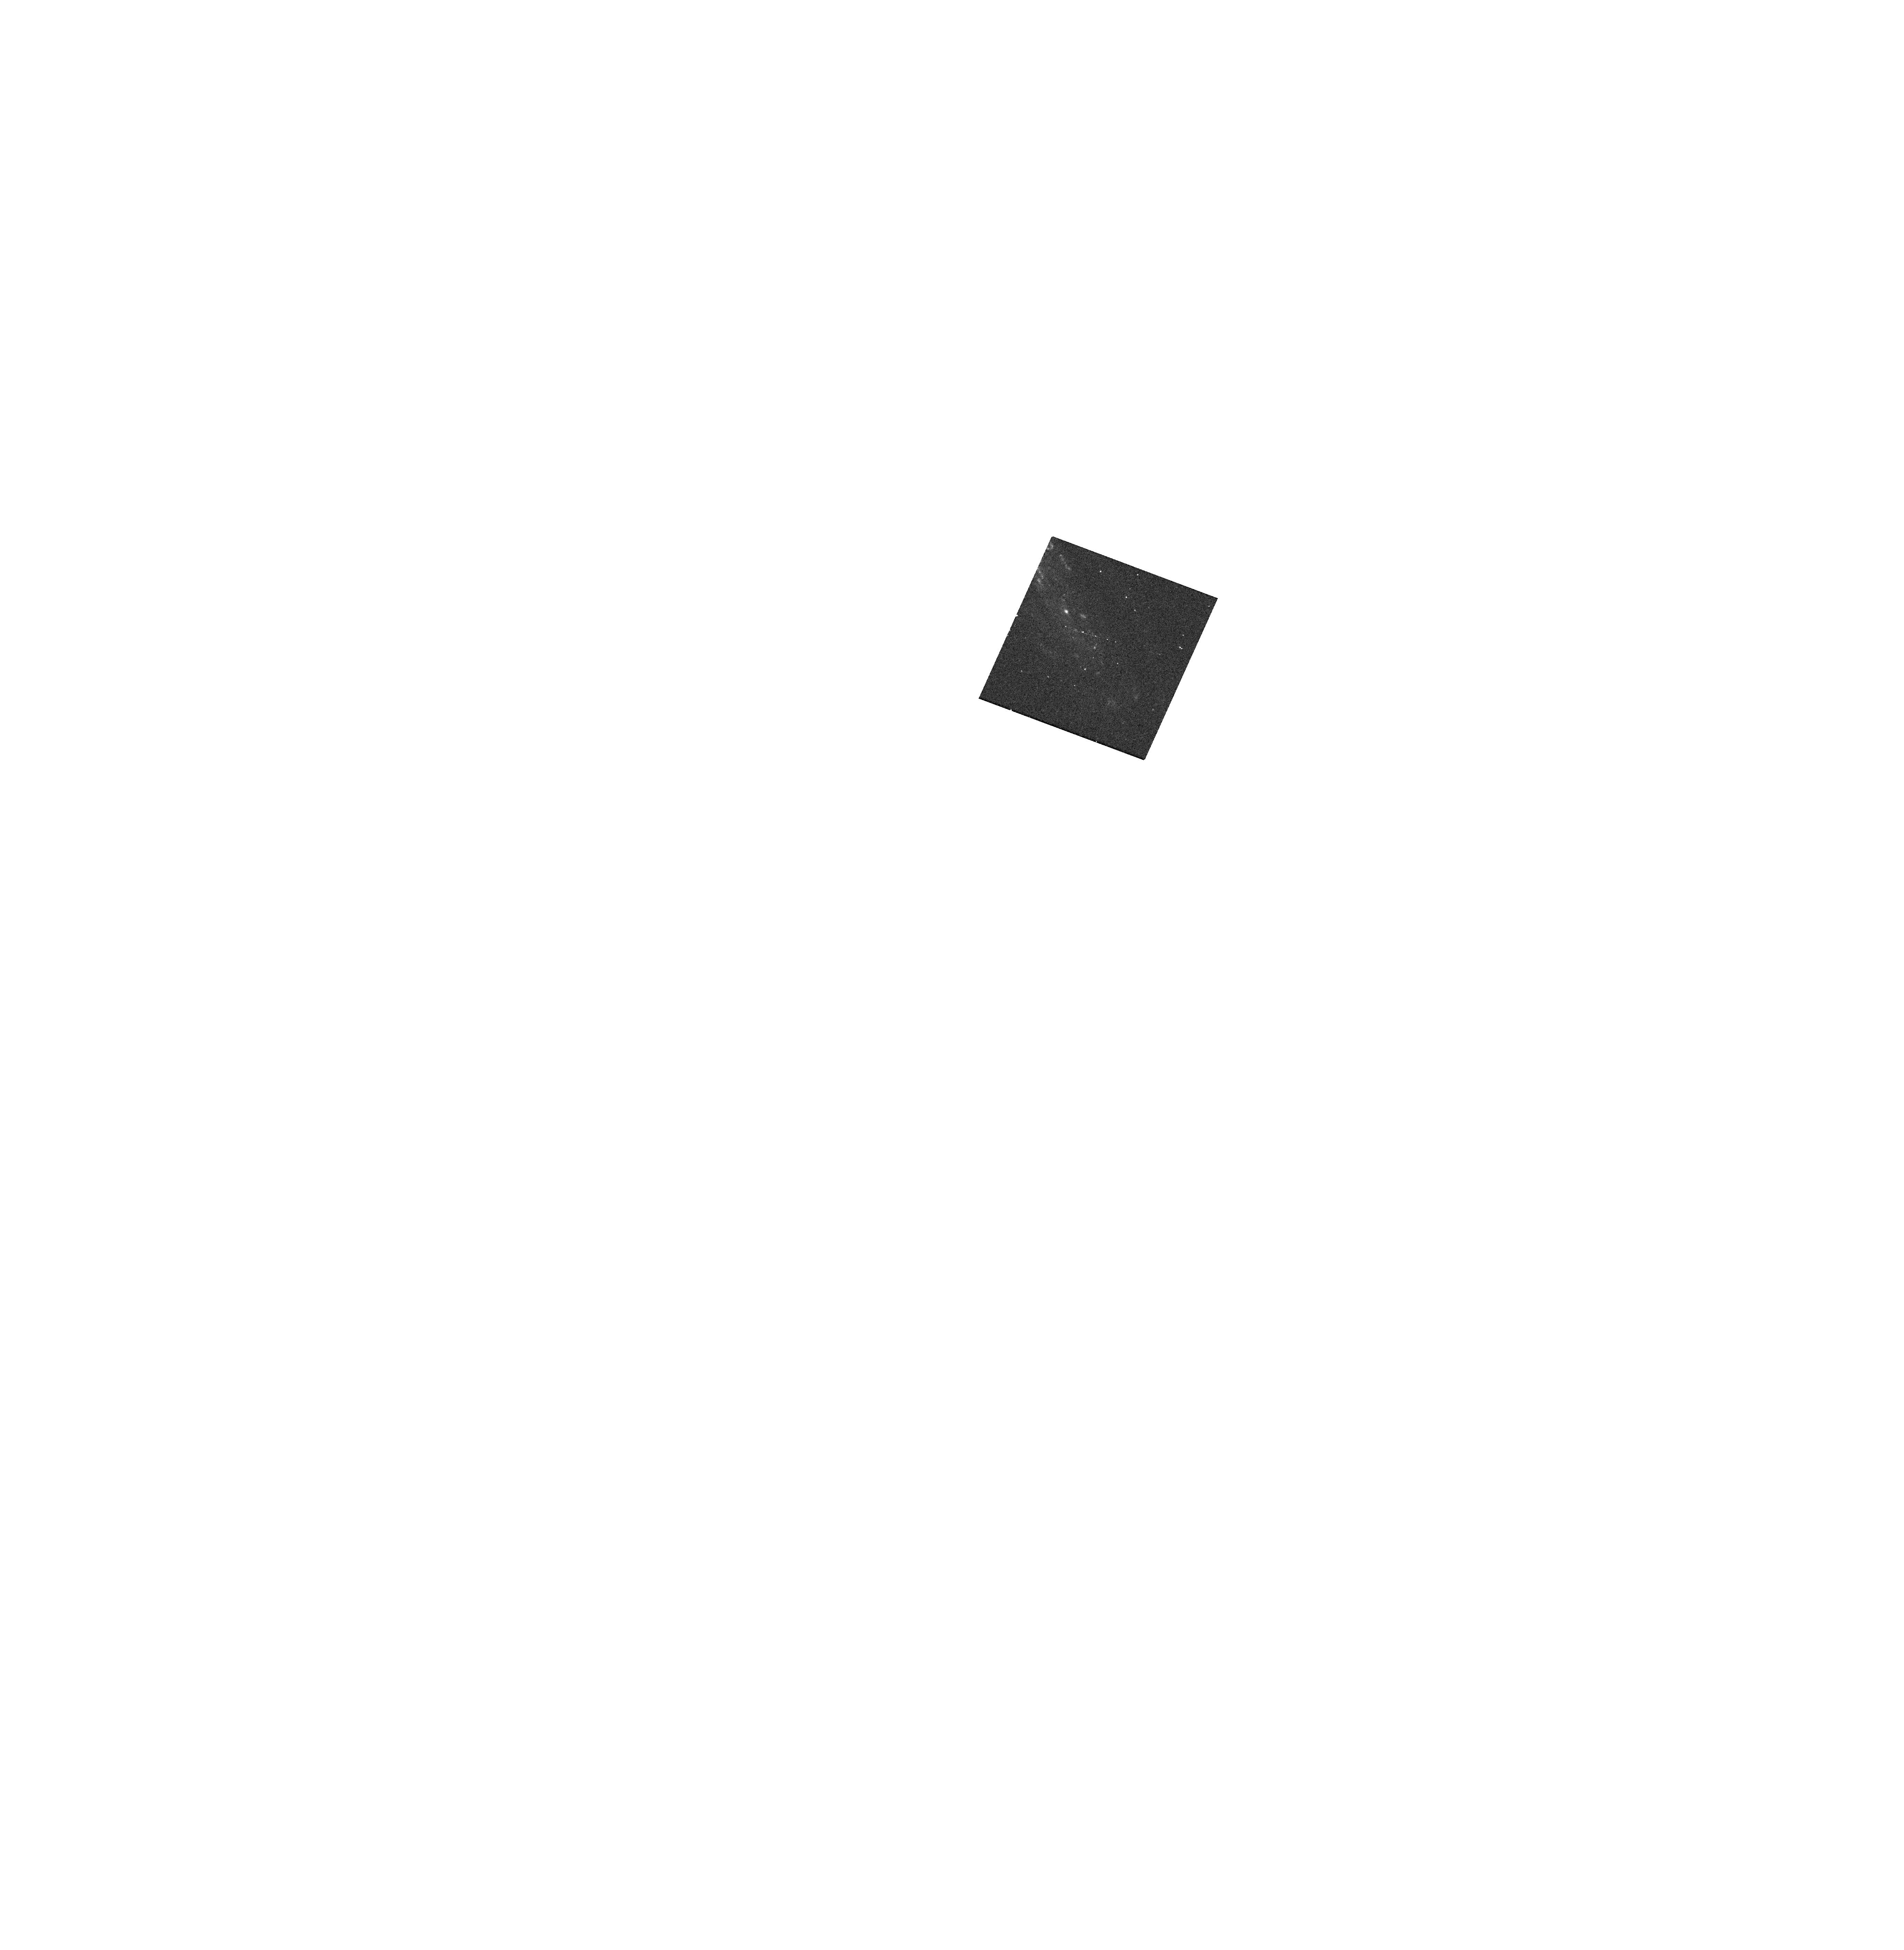
Target: SN2022ADCF
Instrument: WFC3/UVIS
Filter: F300X
Exposure: 12 min
Observation ID: hst_17410_16_wfc3_uvis_f300x_ifa316

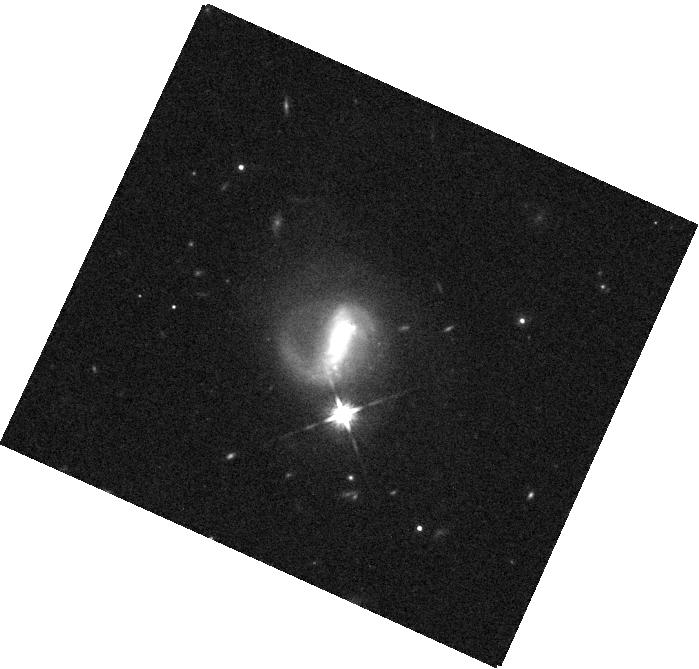
Target: SN2023ALF
Instrument: WFC3/IR
Filter: F140W
Exposure: 2 min
Observation ID: hst_17410_30_wfc3_ir_f140w_ifa330

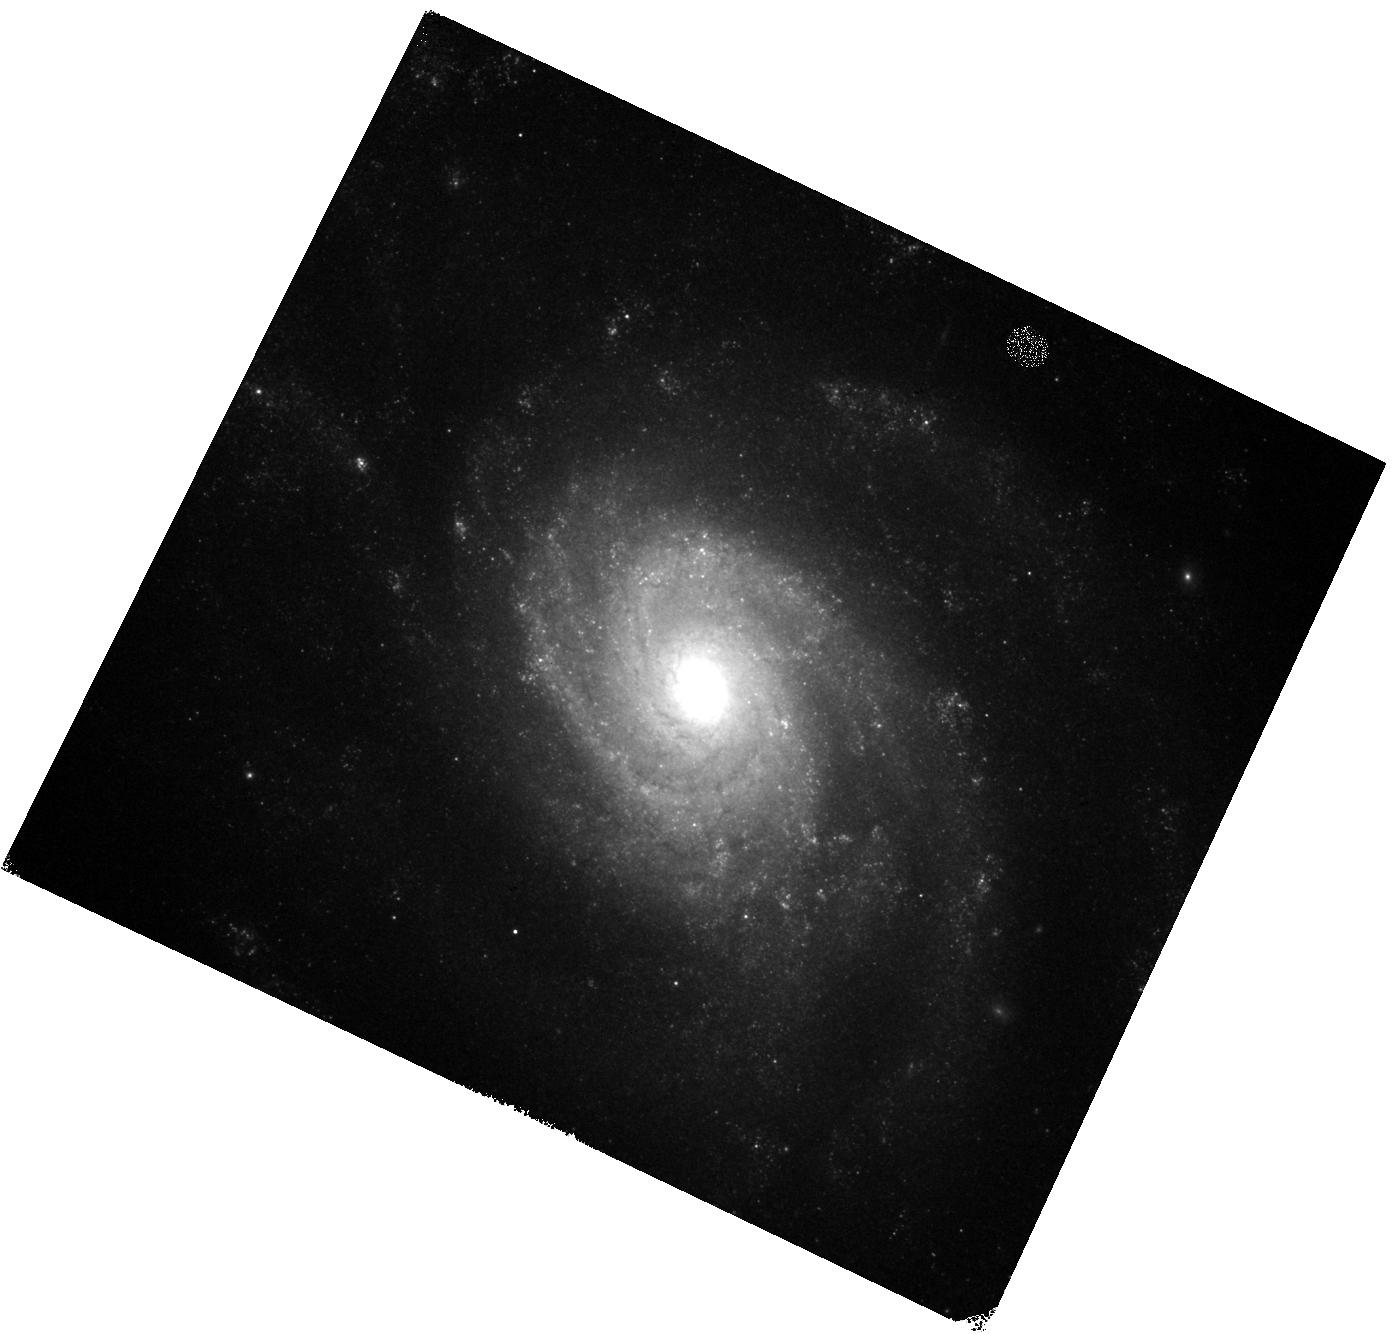
Target: SN2022ZUT
Instrument: WFC3/IR
Filter: F125W
Exposure: 2 min
Observation ID: hst_17410_97_wfc3_ir_f125w_ifa397

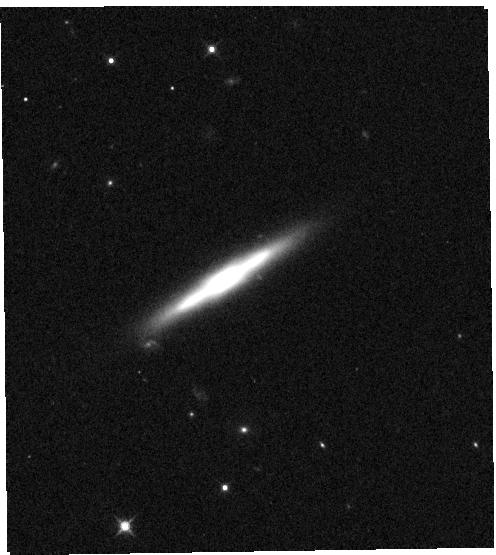
Target: SN2023DAY
Instrument: WFC3/IR
Filter: F125W
Exposure: 1 min
Observation ID: hst_17410_33_wfc3_ir_f125w_ifa333

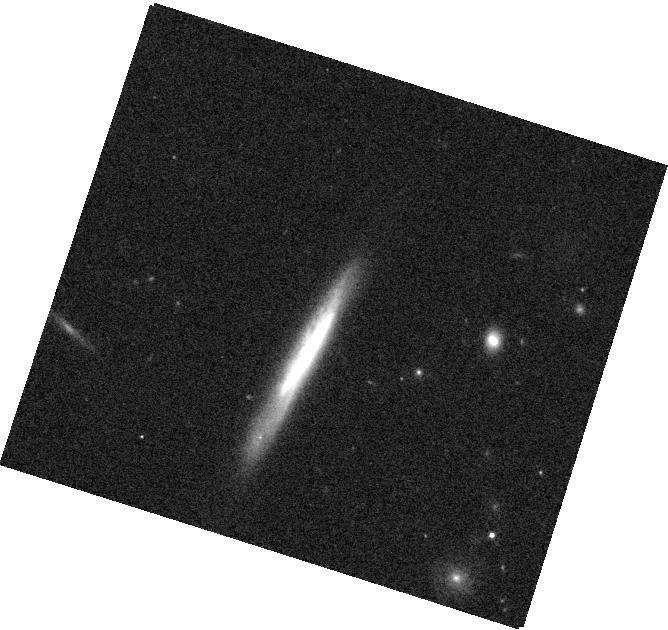
Target: SN2023GUY
Instrument: WFC3/IR
Filter: F125W
Exposure: 1 min
Observation ID: hst_17410_46_wfc3_ir_f125w_ifa346

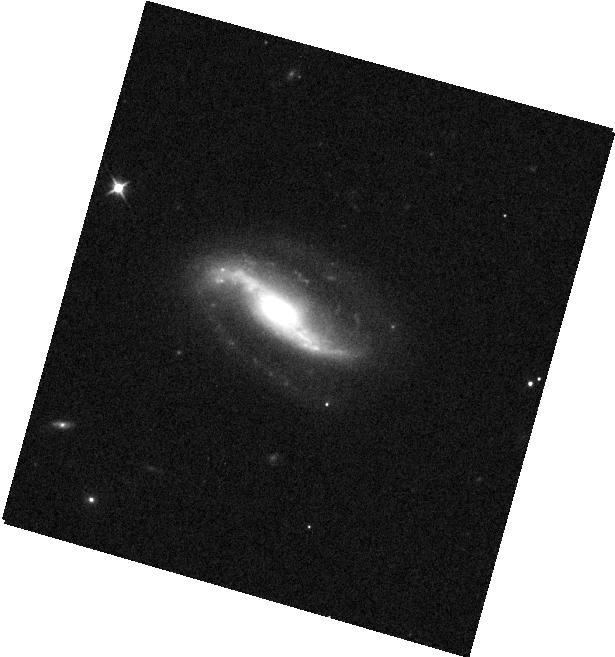
Target: SN2023VER
Instrument: WFC3/IR
Filter: F105W
Exposure: 1 min
Observation ID: hst_17410_85_wfc3_ir_f105w_ifa385

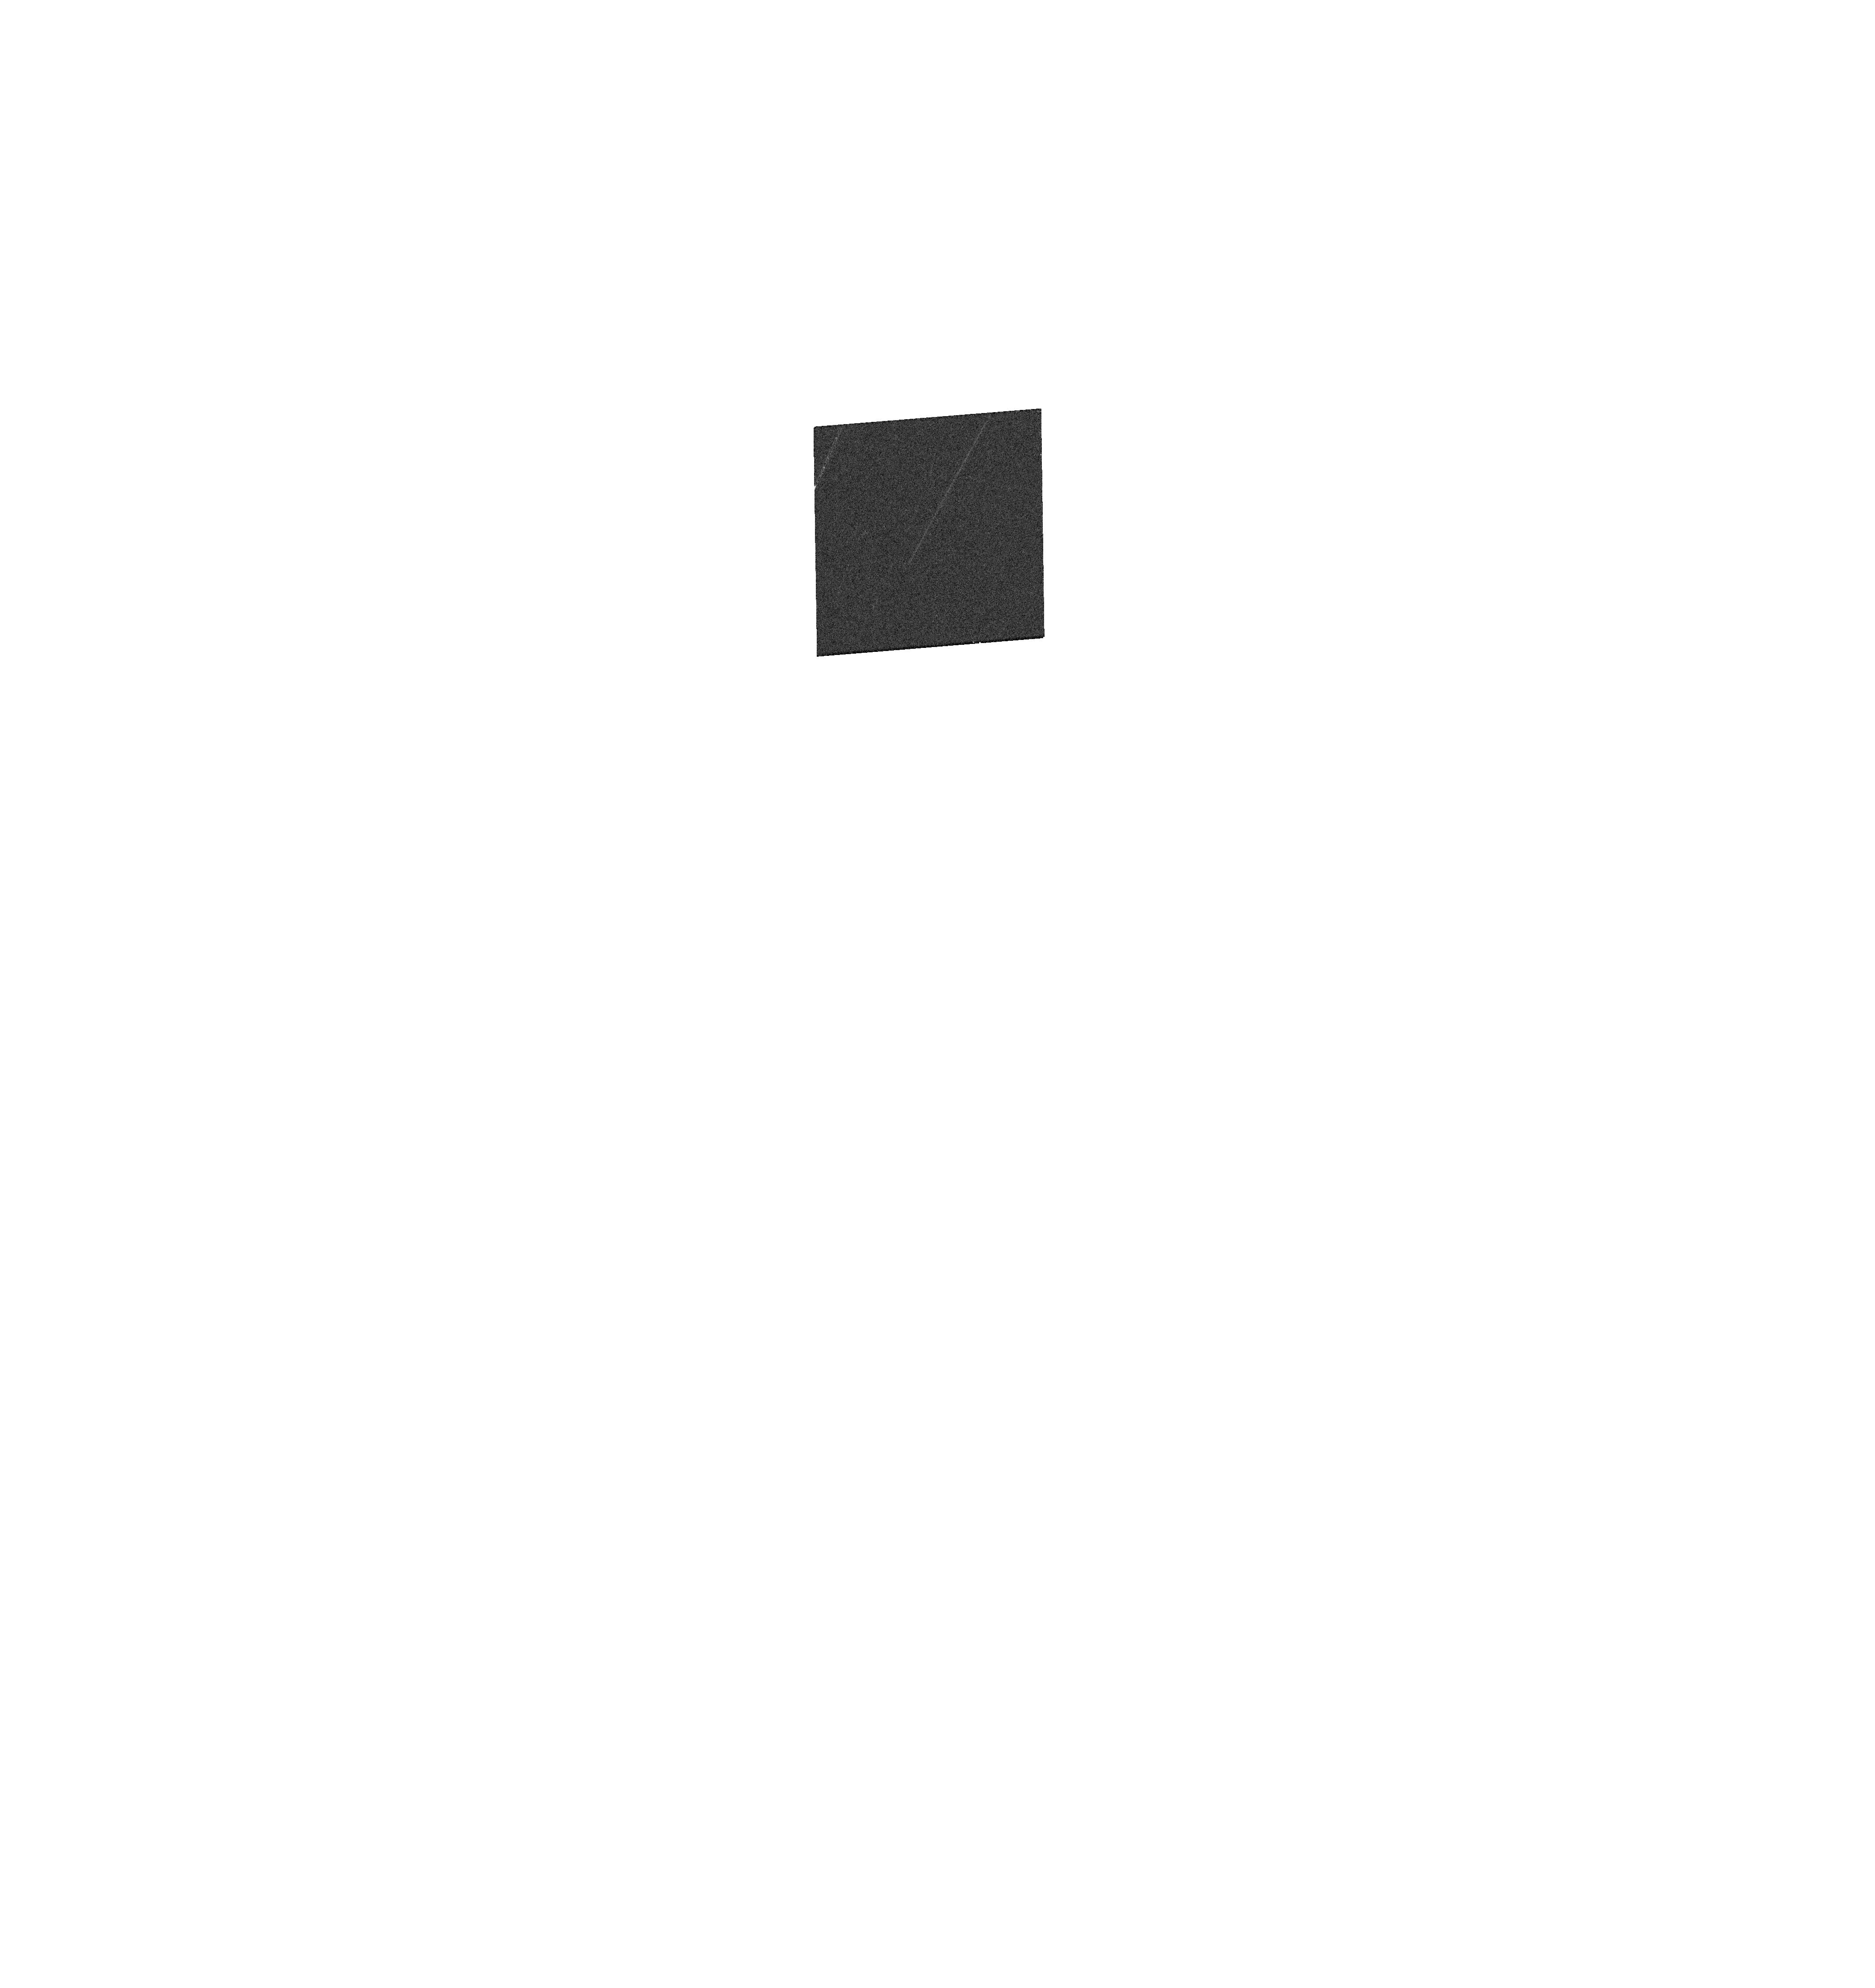
Target: SN2022AEFD
Instrument: WFC3/UVIS
Filter: F555W
Exposure: 1 min
Observation ID: hst_17410_25_wfc3_uvis_f555w_ifa325

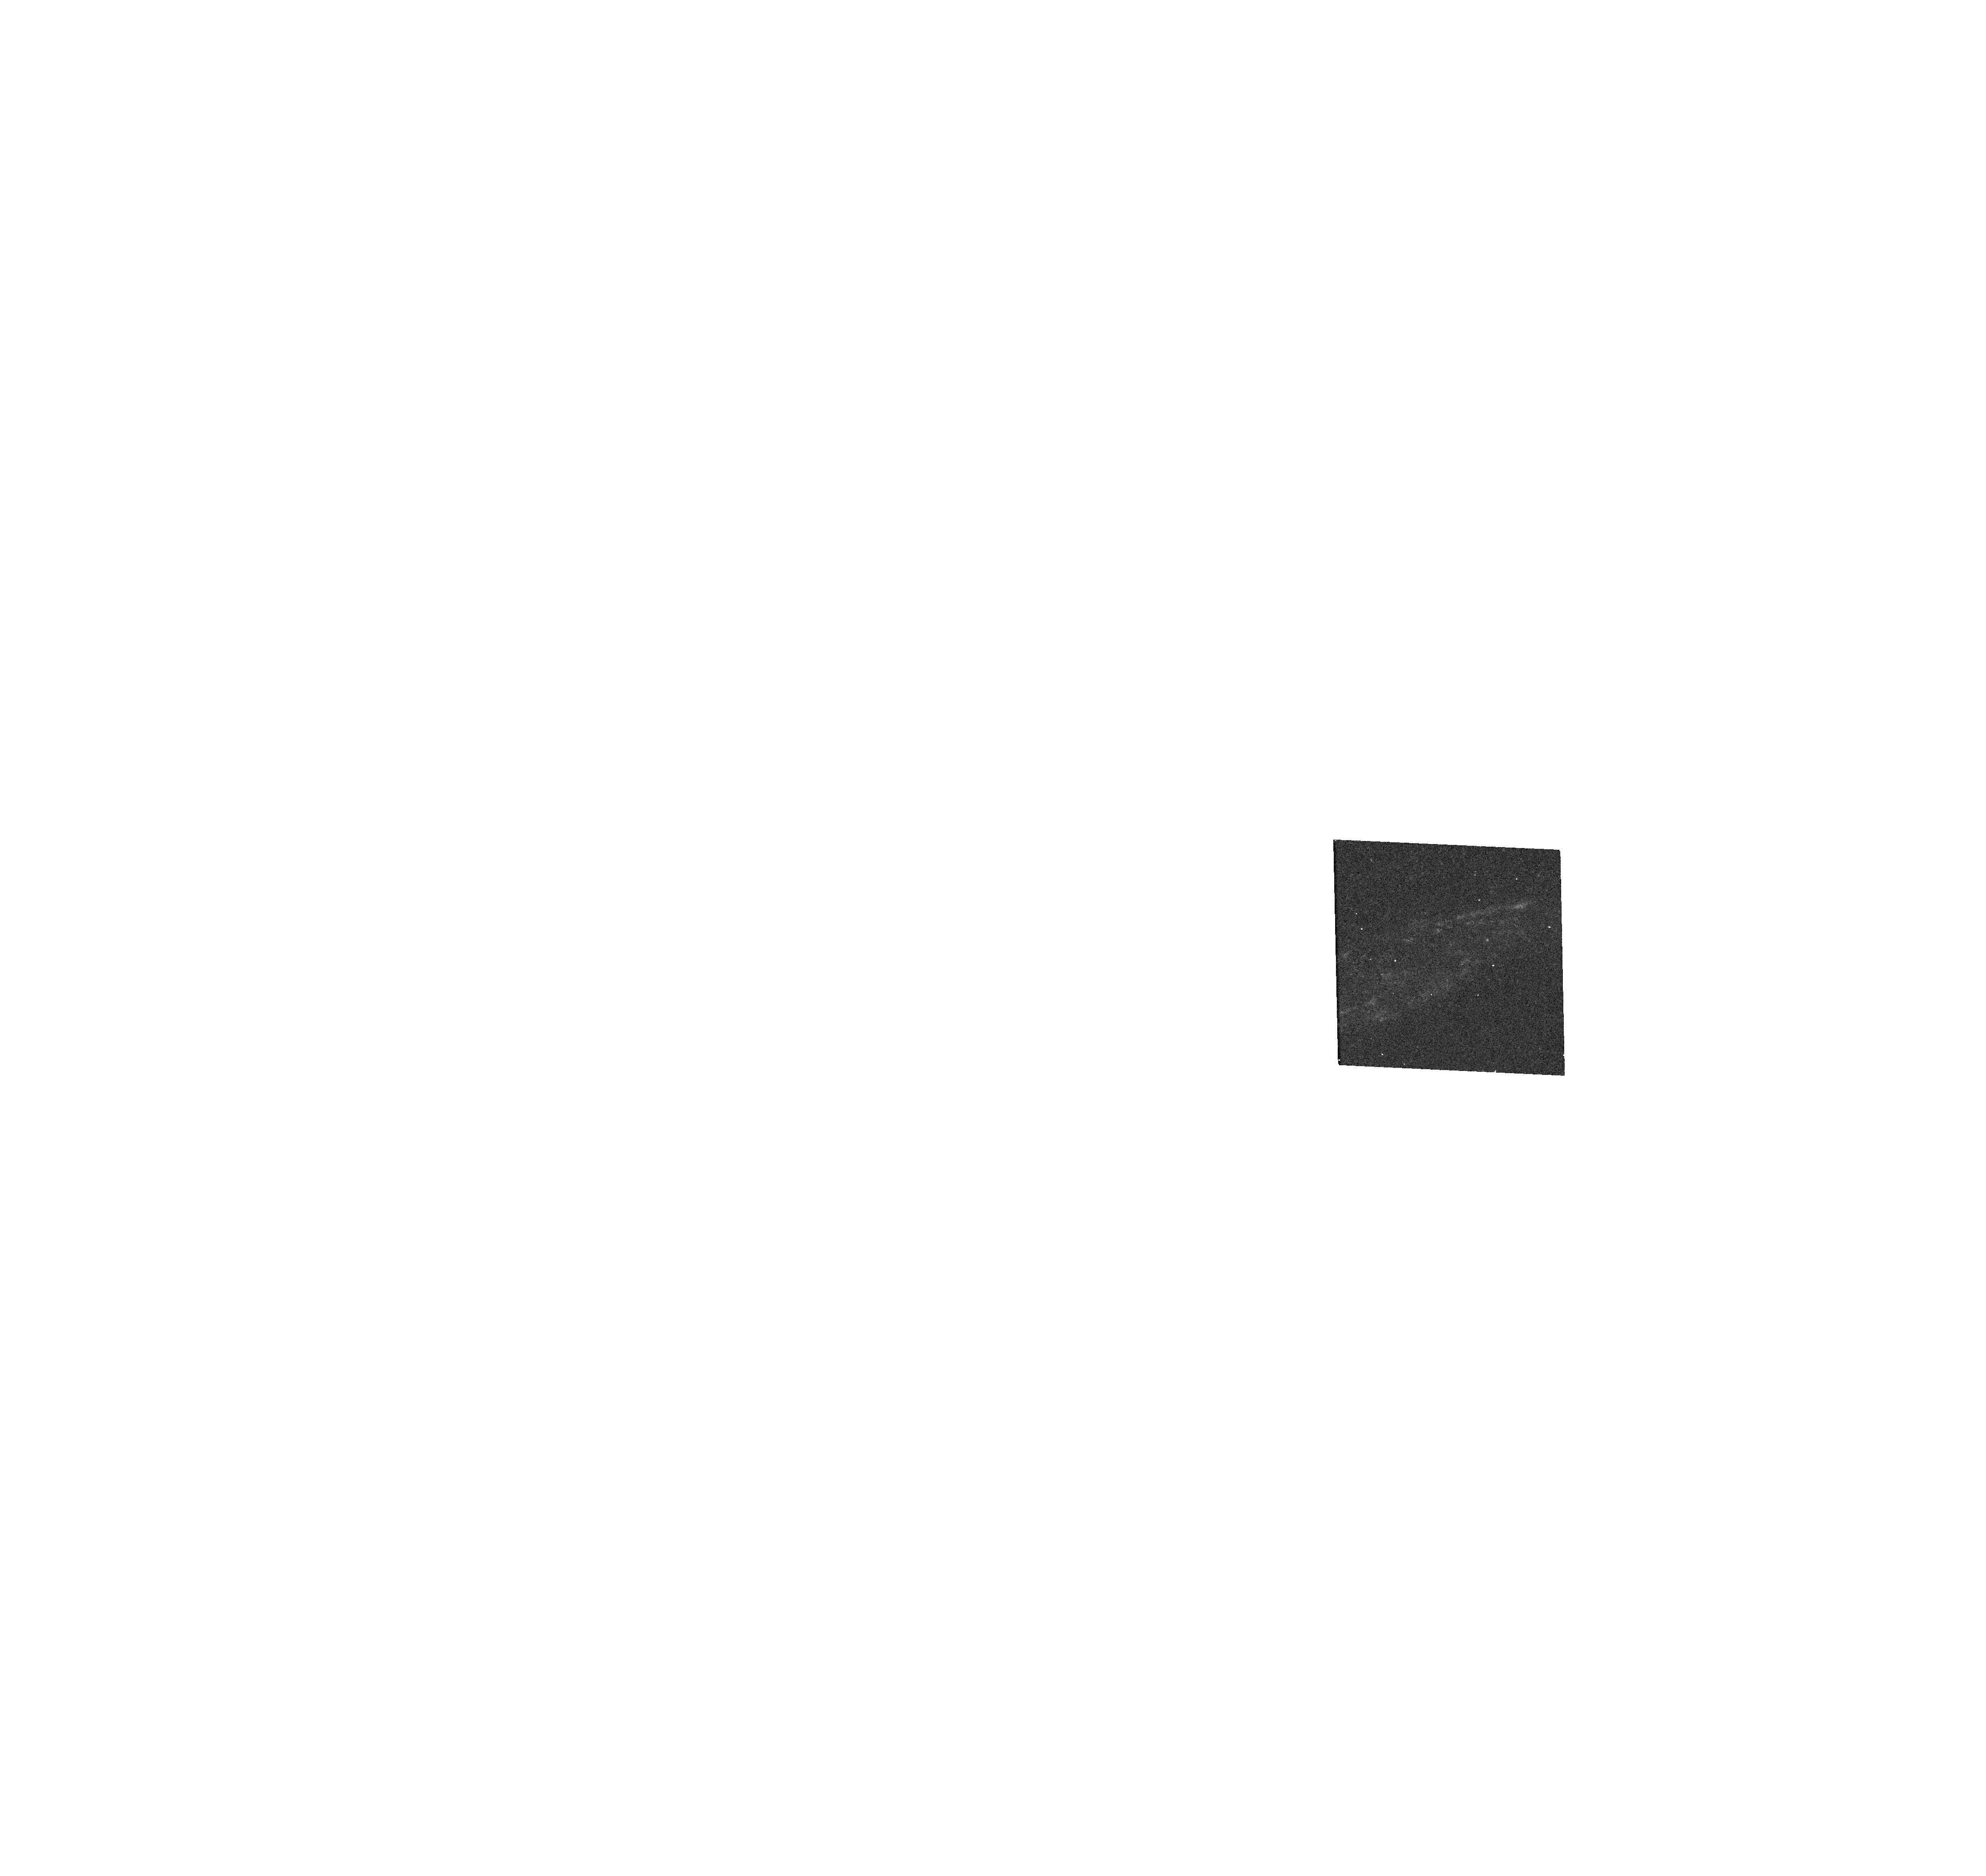
Target: SN2023HRW
Instrument: WFC3/UVIS
Filter: F300X
Exposure: 12 min
Observation ID: hst_17410_44_wfc3_uvis_f300x_ifa344

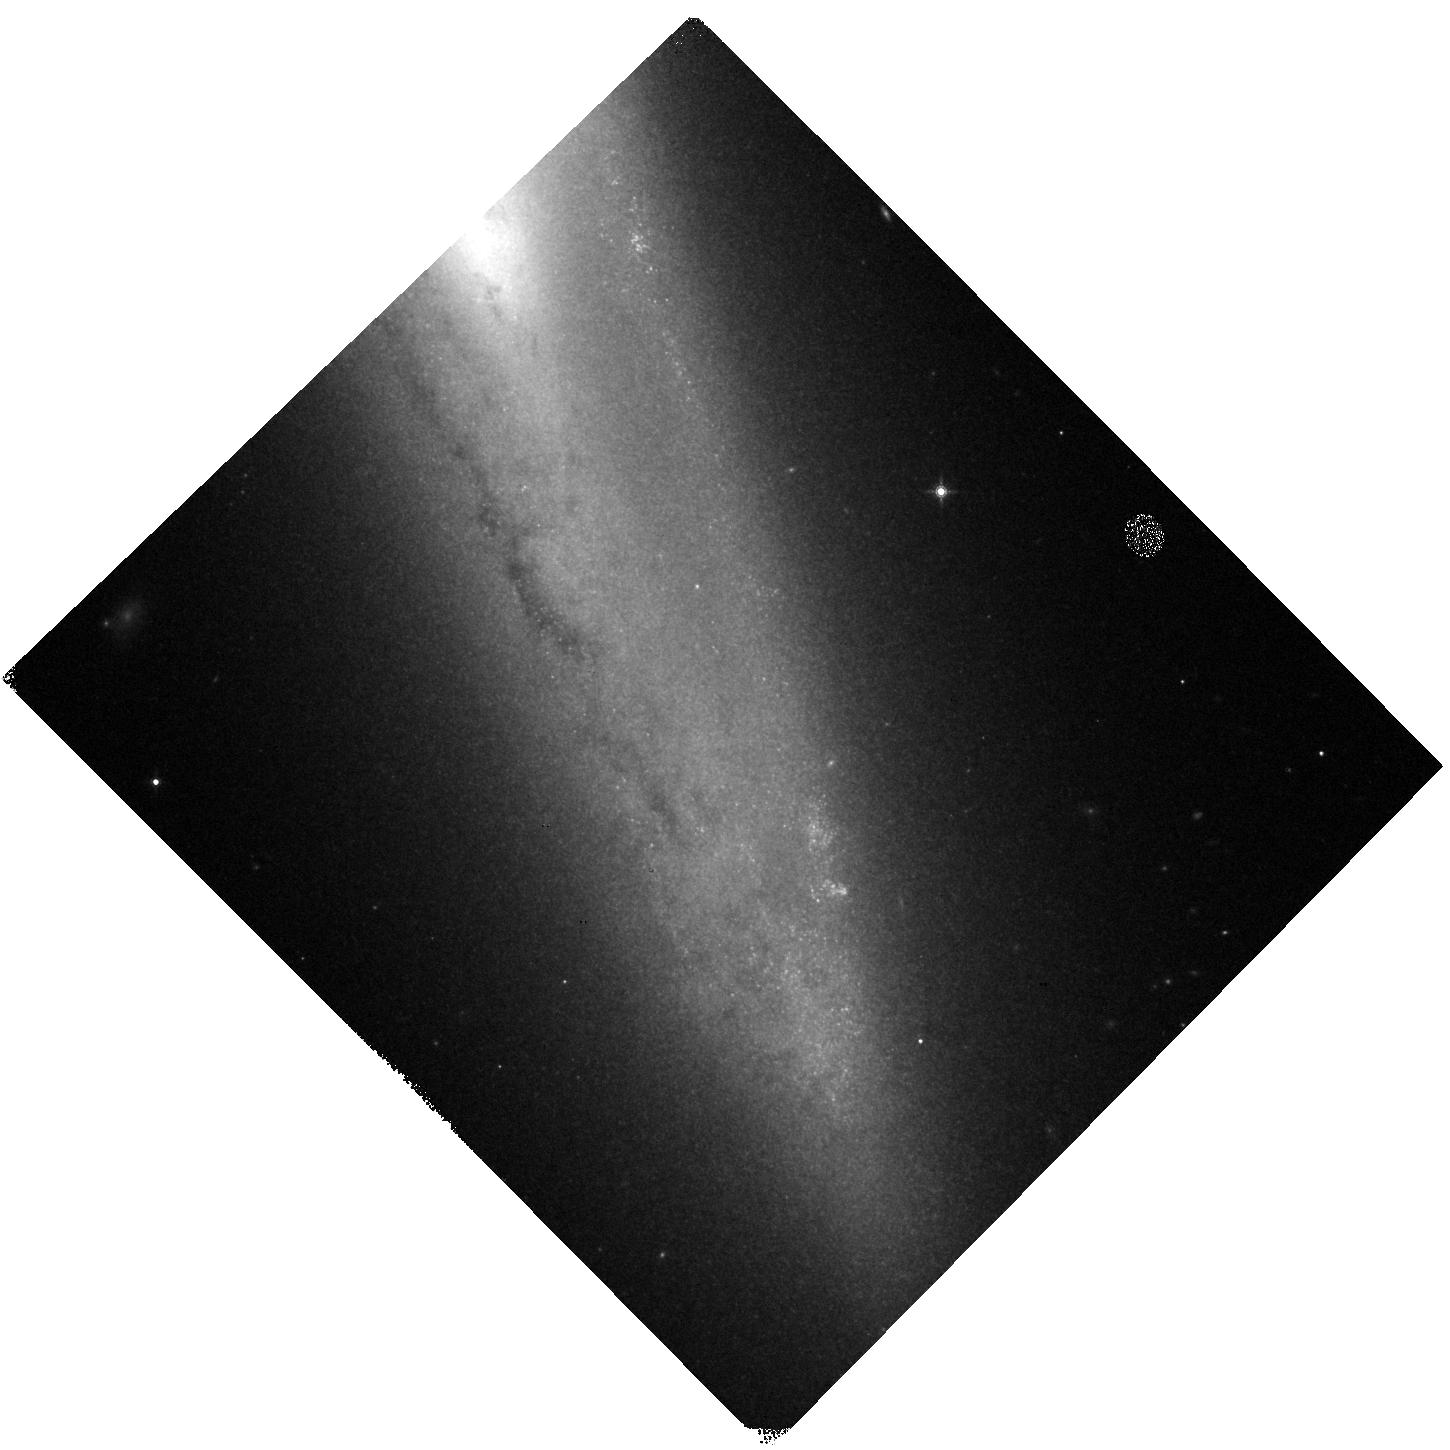
Target: SN2024GY
Instrument: WFC3/IR
Filter: F160W
Exposure: 2 min
Observation ID: hst_17410_f2_wfc3_ir_f160w_ifa3f2

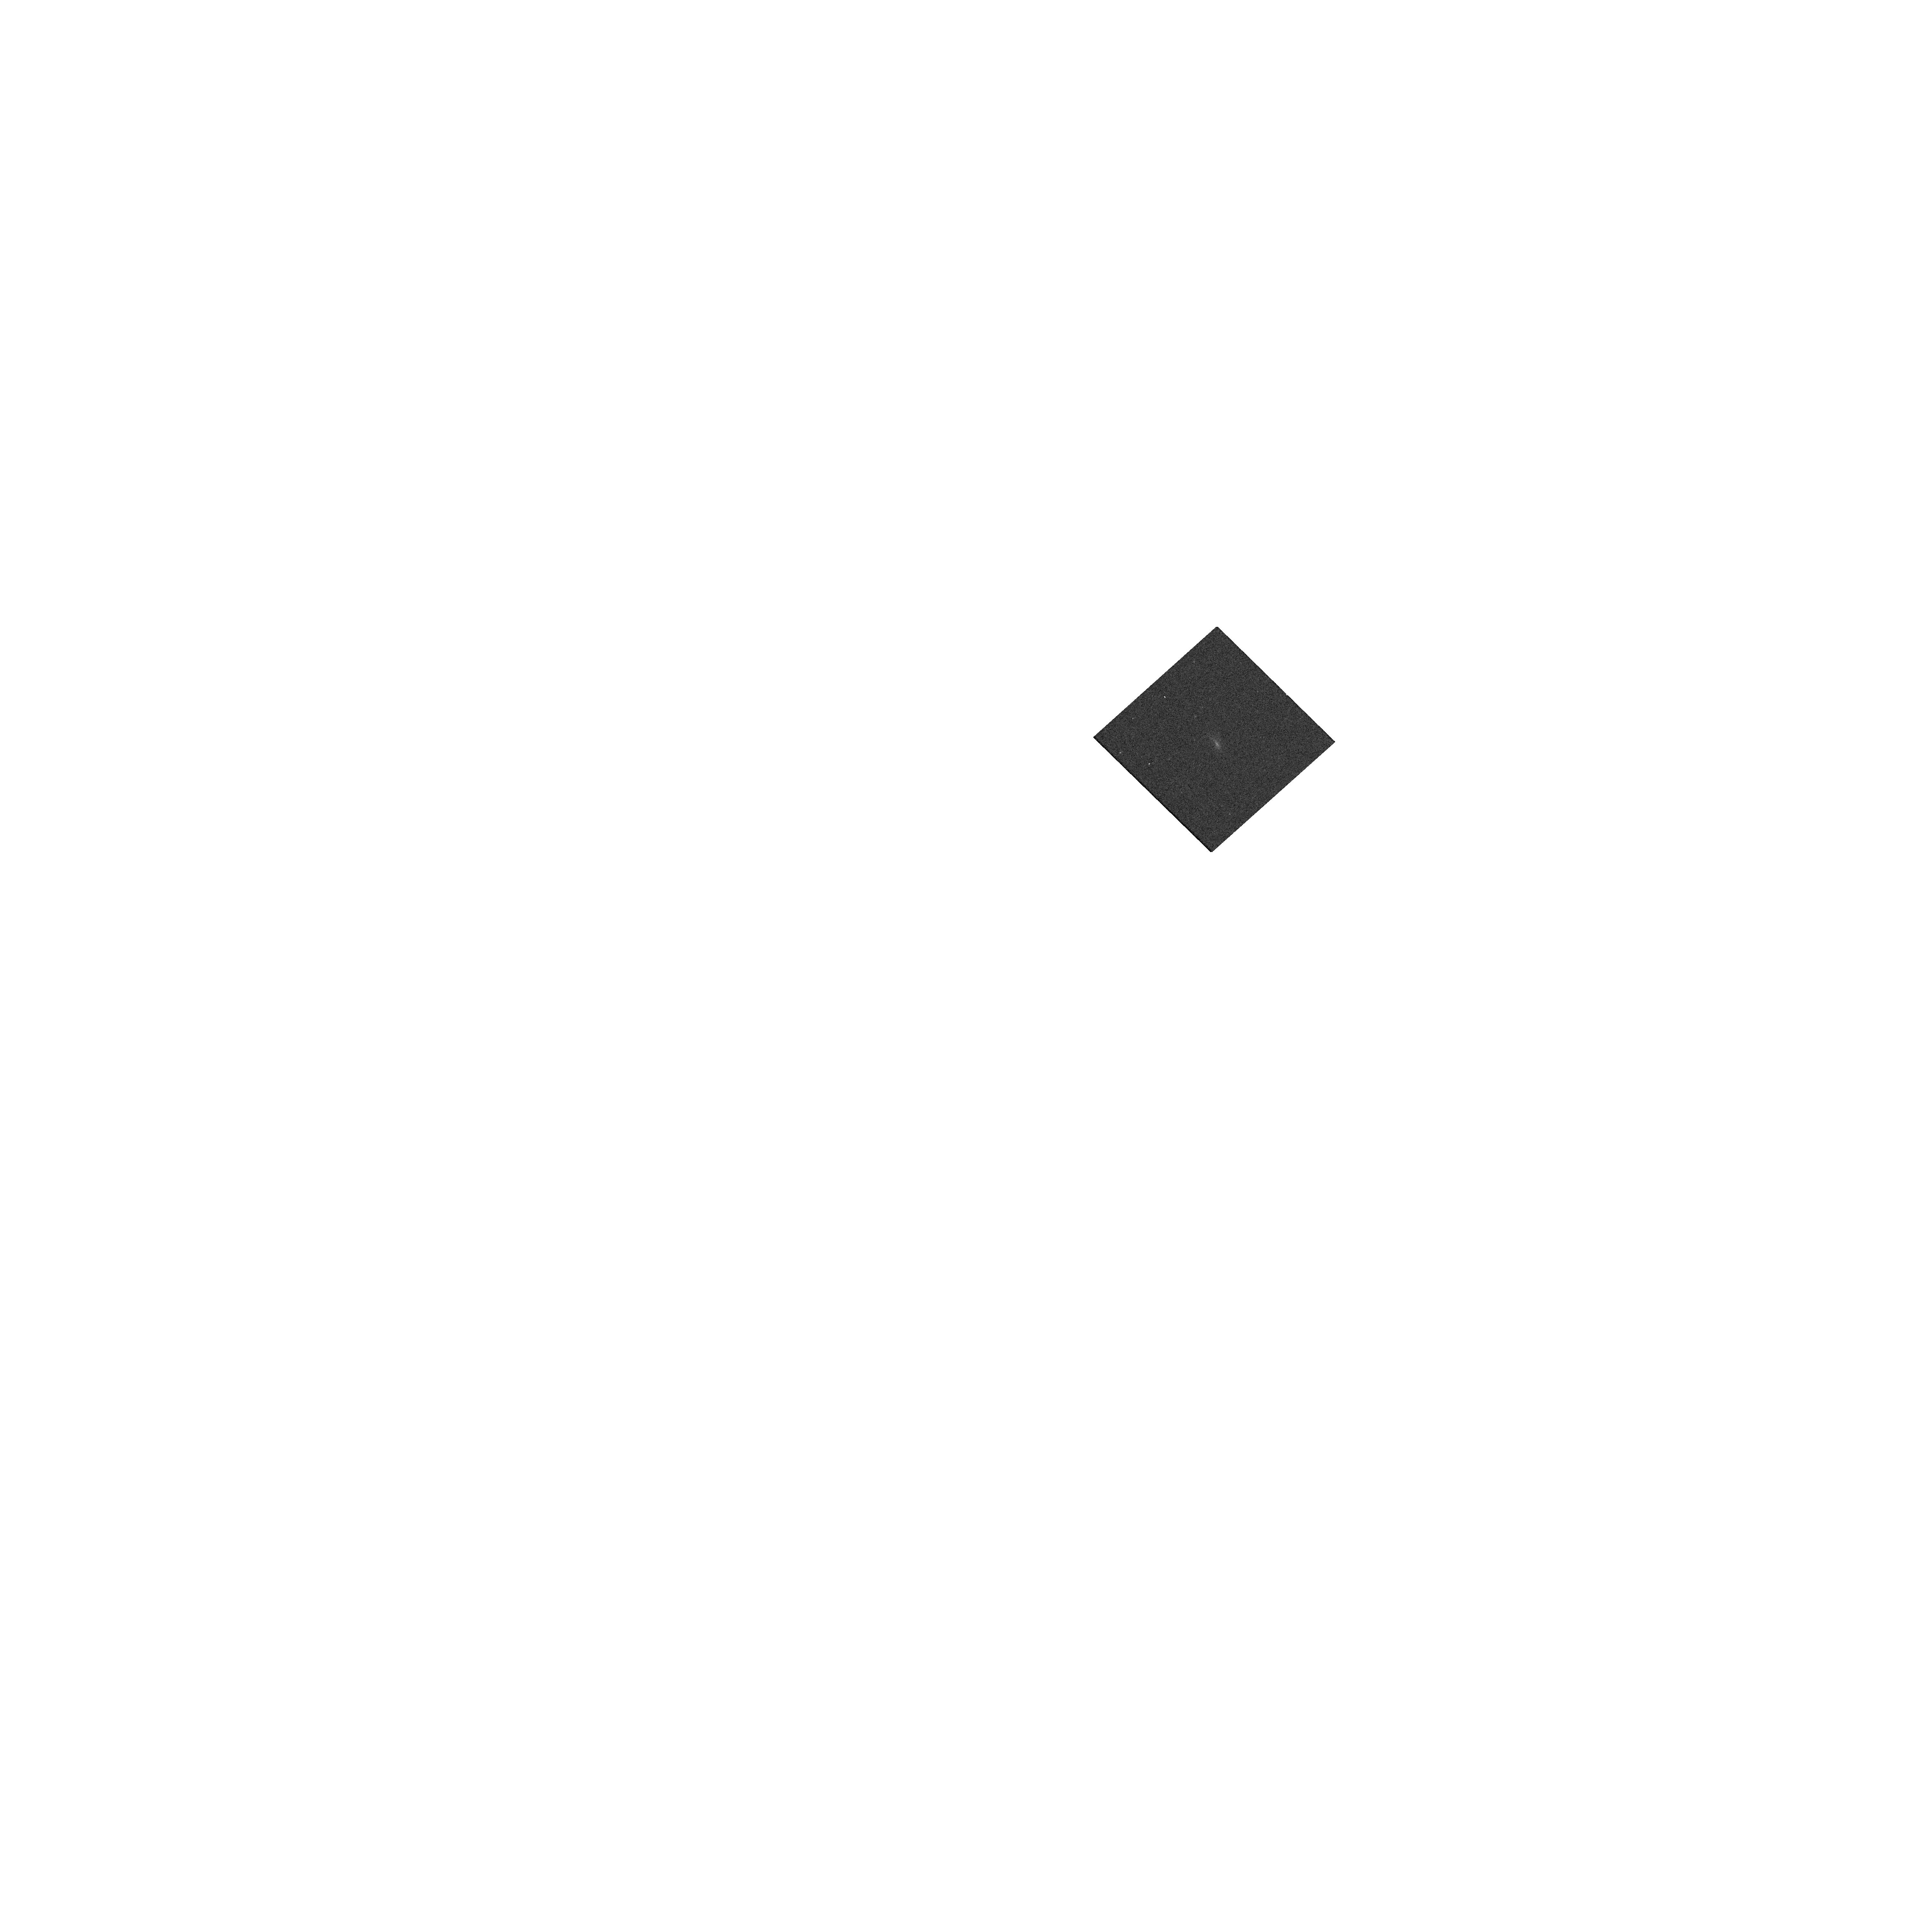
Target: SN2022AEBW
Instrument: WFC3/UVIS
Filter: F555W
Exposure: 1 min
Observation ID: hst_17410_24_wfc3_uvis_f555w_ifa324

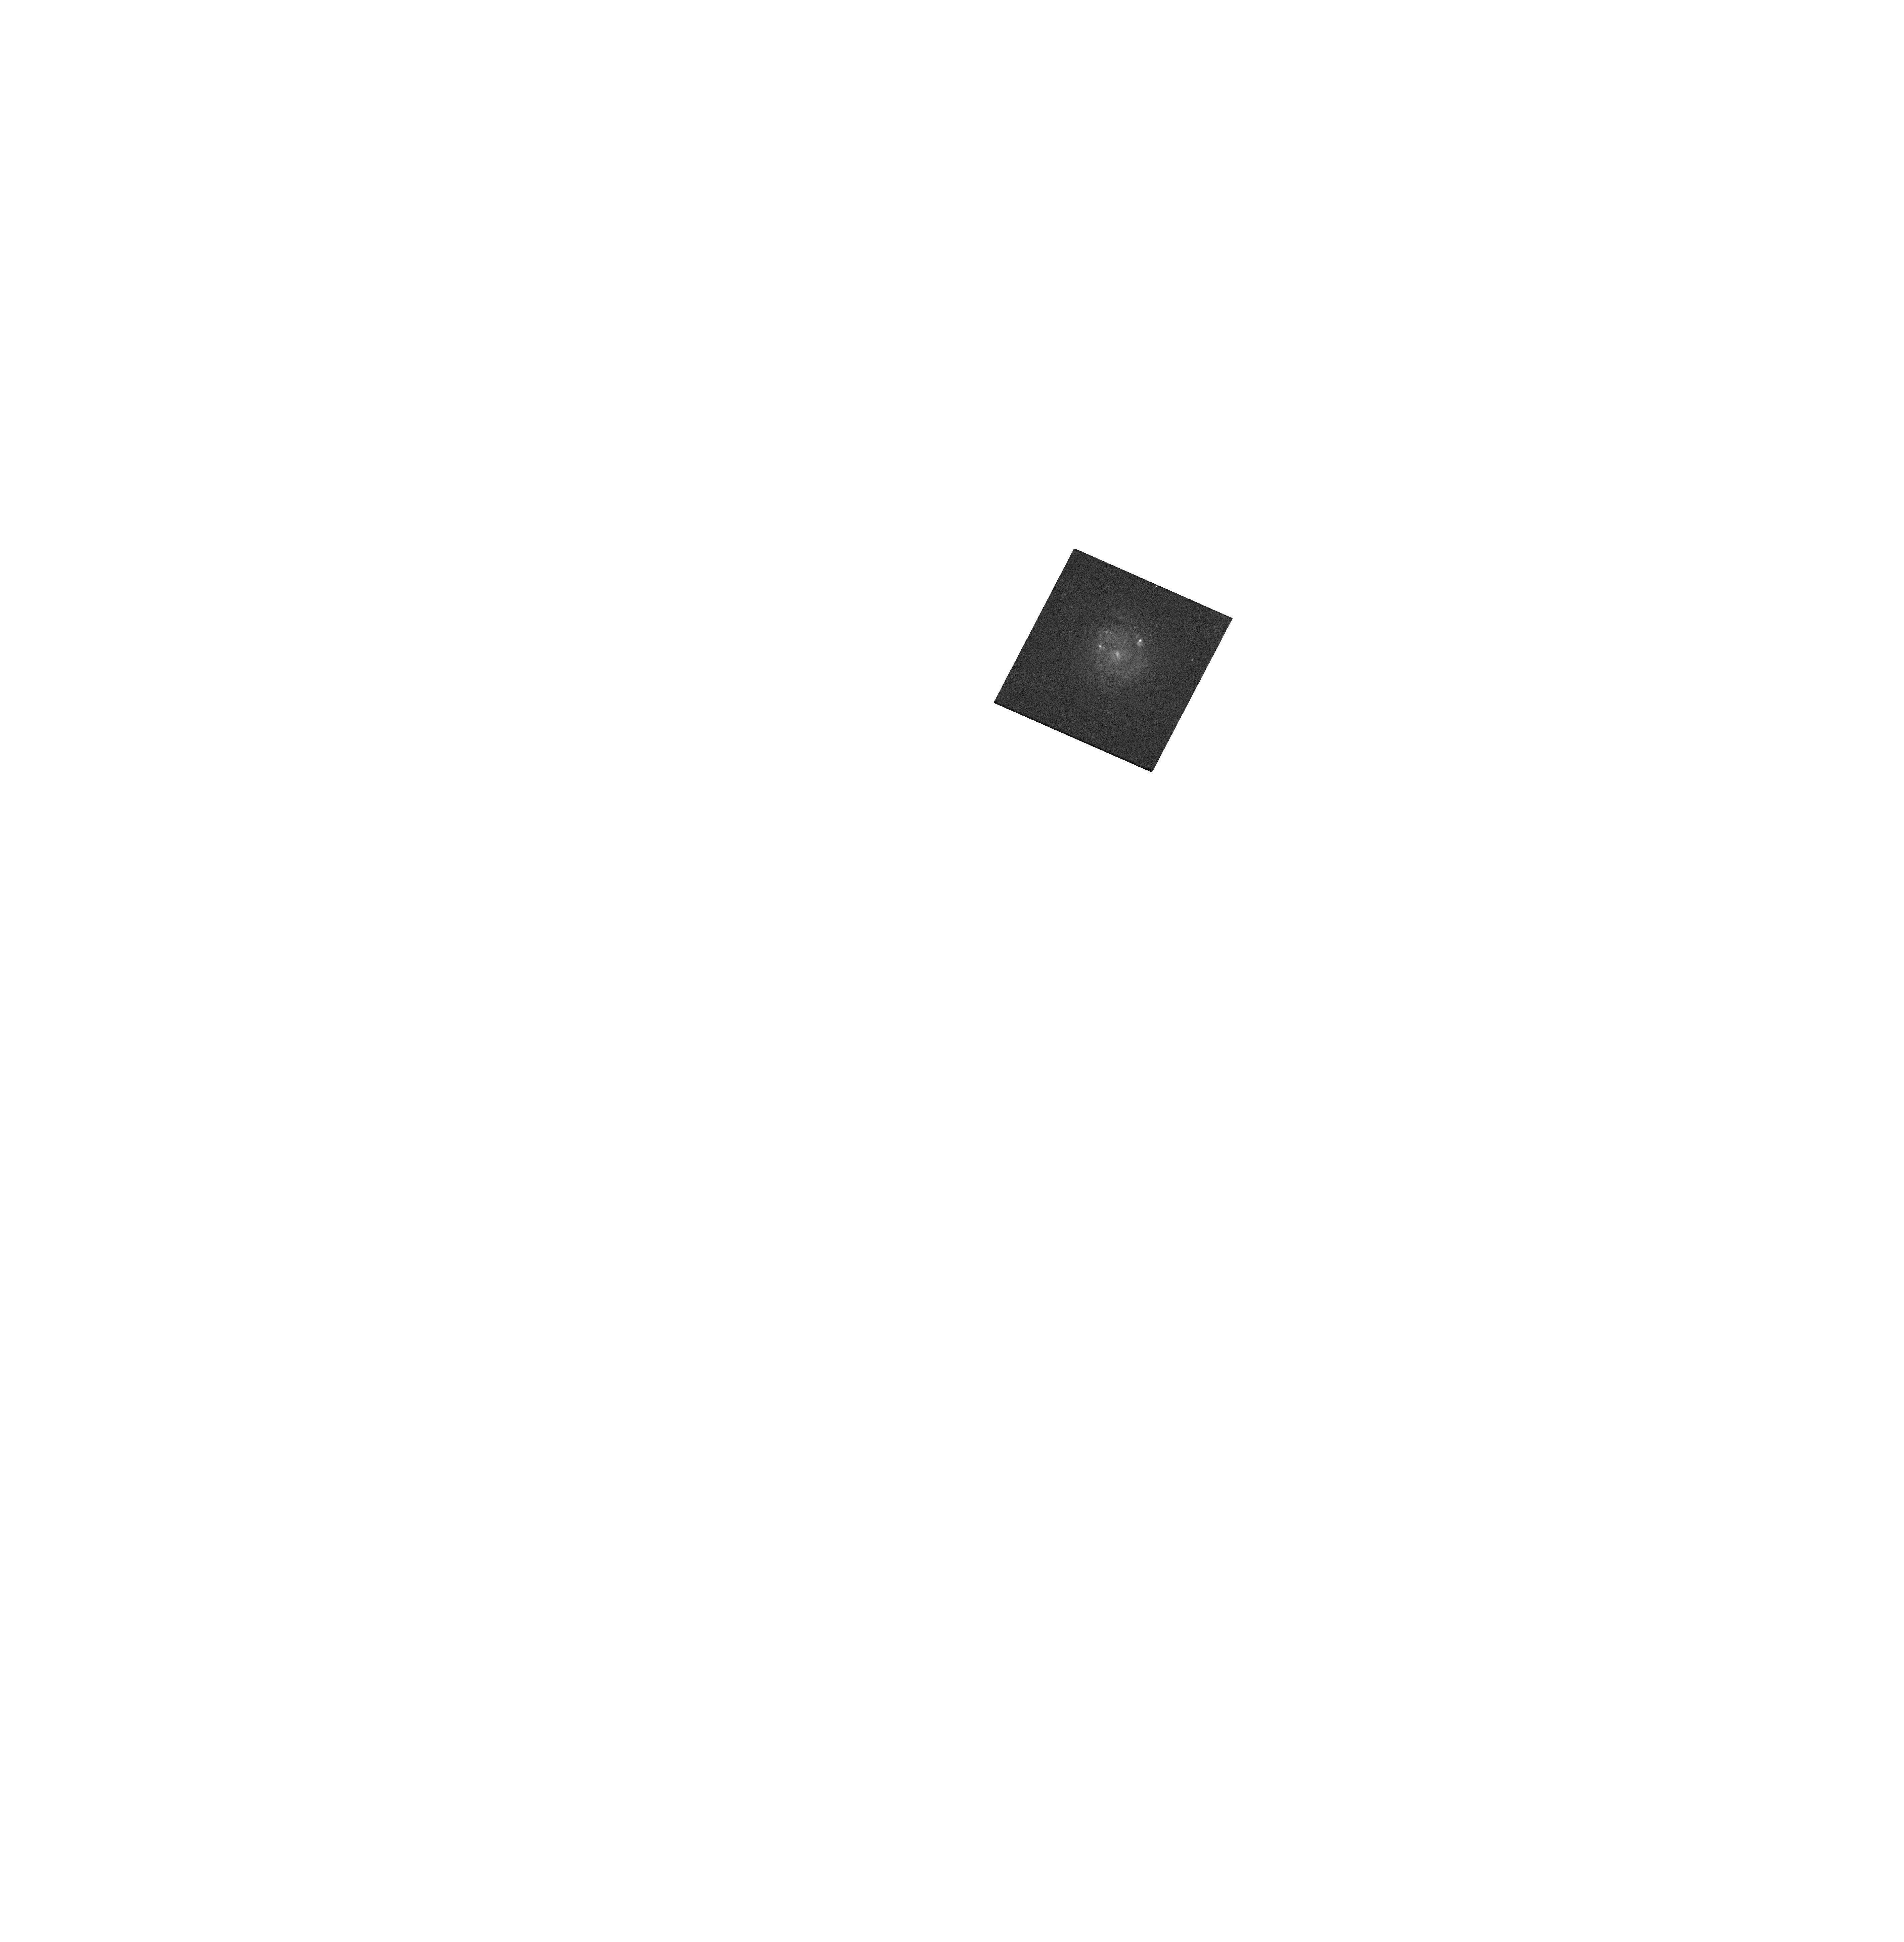
Target: SN2023KMJ
Instrument: WFC3/UVIS
Filter: F555W
Exposure: 1 min
Observation ID: hst_17410_60_wfc3_uvis_f555w_ifa360

Reducing Type Ia Supernova Distance Biases by Separating Reddening and Intrinsic Color (PI: Foley, Ryan)

Accurate distance measurements and unbiased cosmological constraints from Type Ia supernovae (SNe Ia) rely on proper correction for host-galaxy dust reddening that may attenuate the observed SN brightness. A correction is made by comparing observed and intrinsic color, and using a reddening law to determine extinction. This procedure is nontrivial since a SN's intrinsic color correlates with its luminosity in a manner nearly indistinguishable from the effects of dust reddening at optical wavelengths. The current standard for measuring SN distances treats both fainter-redder relations as a single SN color law. This simplification introduces a bias that depends on the relative contribution of each component. If dust properties change with galactic environment or redshift, equation-of-state parameter measurements may be biased by up to ~6%. This issue is currently SN cosmology's largest systematic uncertainty and if not addressed will prevent future cosmology experiments from meeting their goals. The path to breaking the degeneracy between SN color and dust reddening is to extend observations to the UV and NIR, where the dust and intrinsic color, respectively, dominate the observed color. We propose to image 100 SNe across 2 UV, 1 optical, and 4 NIR bands in a single orbit each at a phase in a SN's evolution where the observed color scatter is small and is late enough to use non-disruptive ToOs. Simulations indicate this sample will be sufficient to constrain the environmental dependence of the dust law and reduce the size of dust/color-related systematic uncertainties to be subdominant even for future cosmological analyses with the Nancy G. Roman Space Telescope.